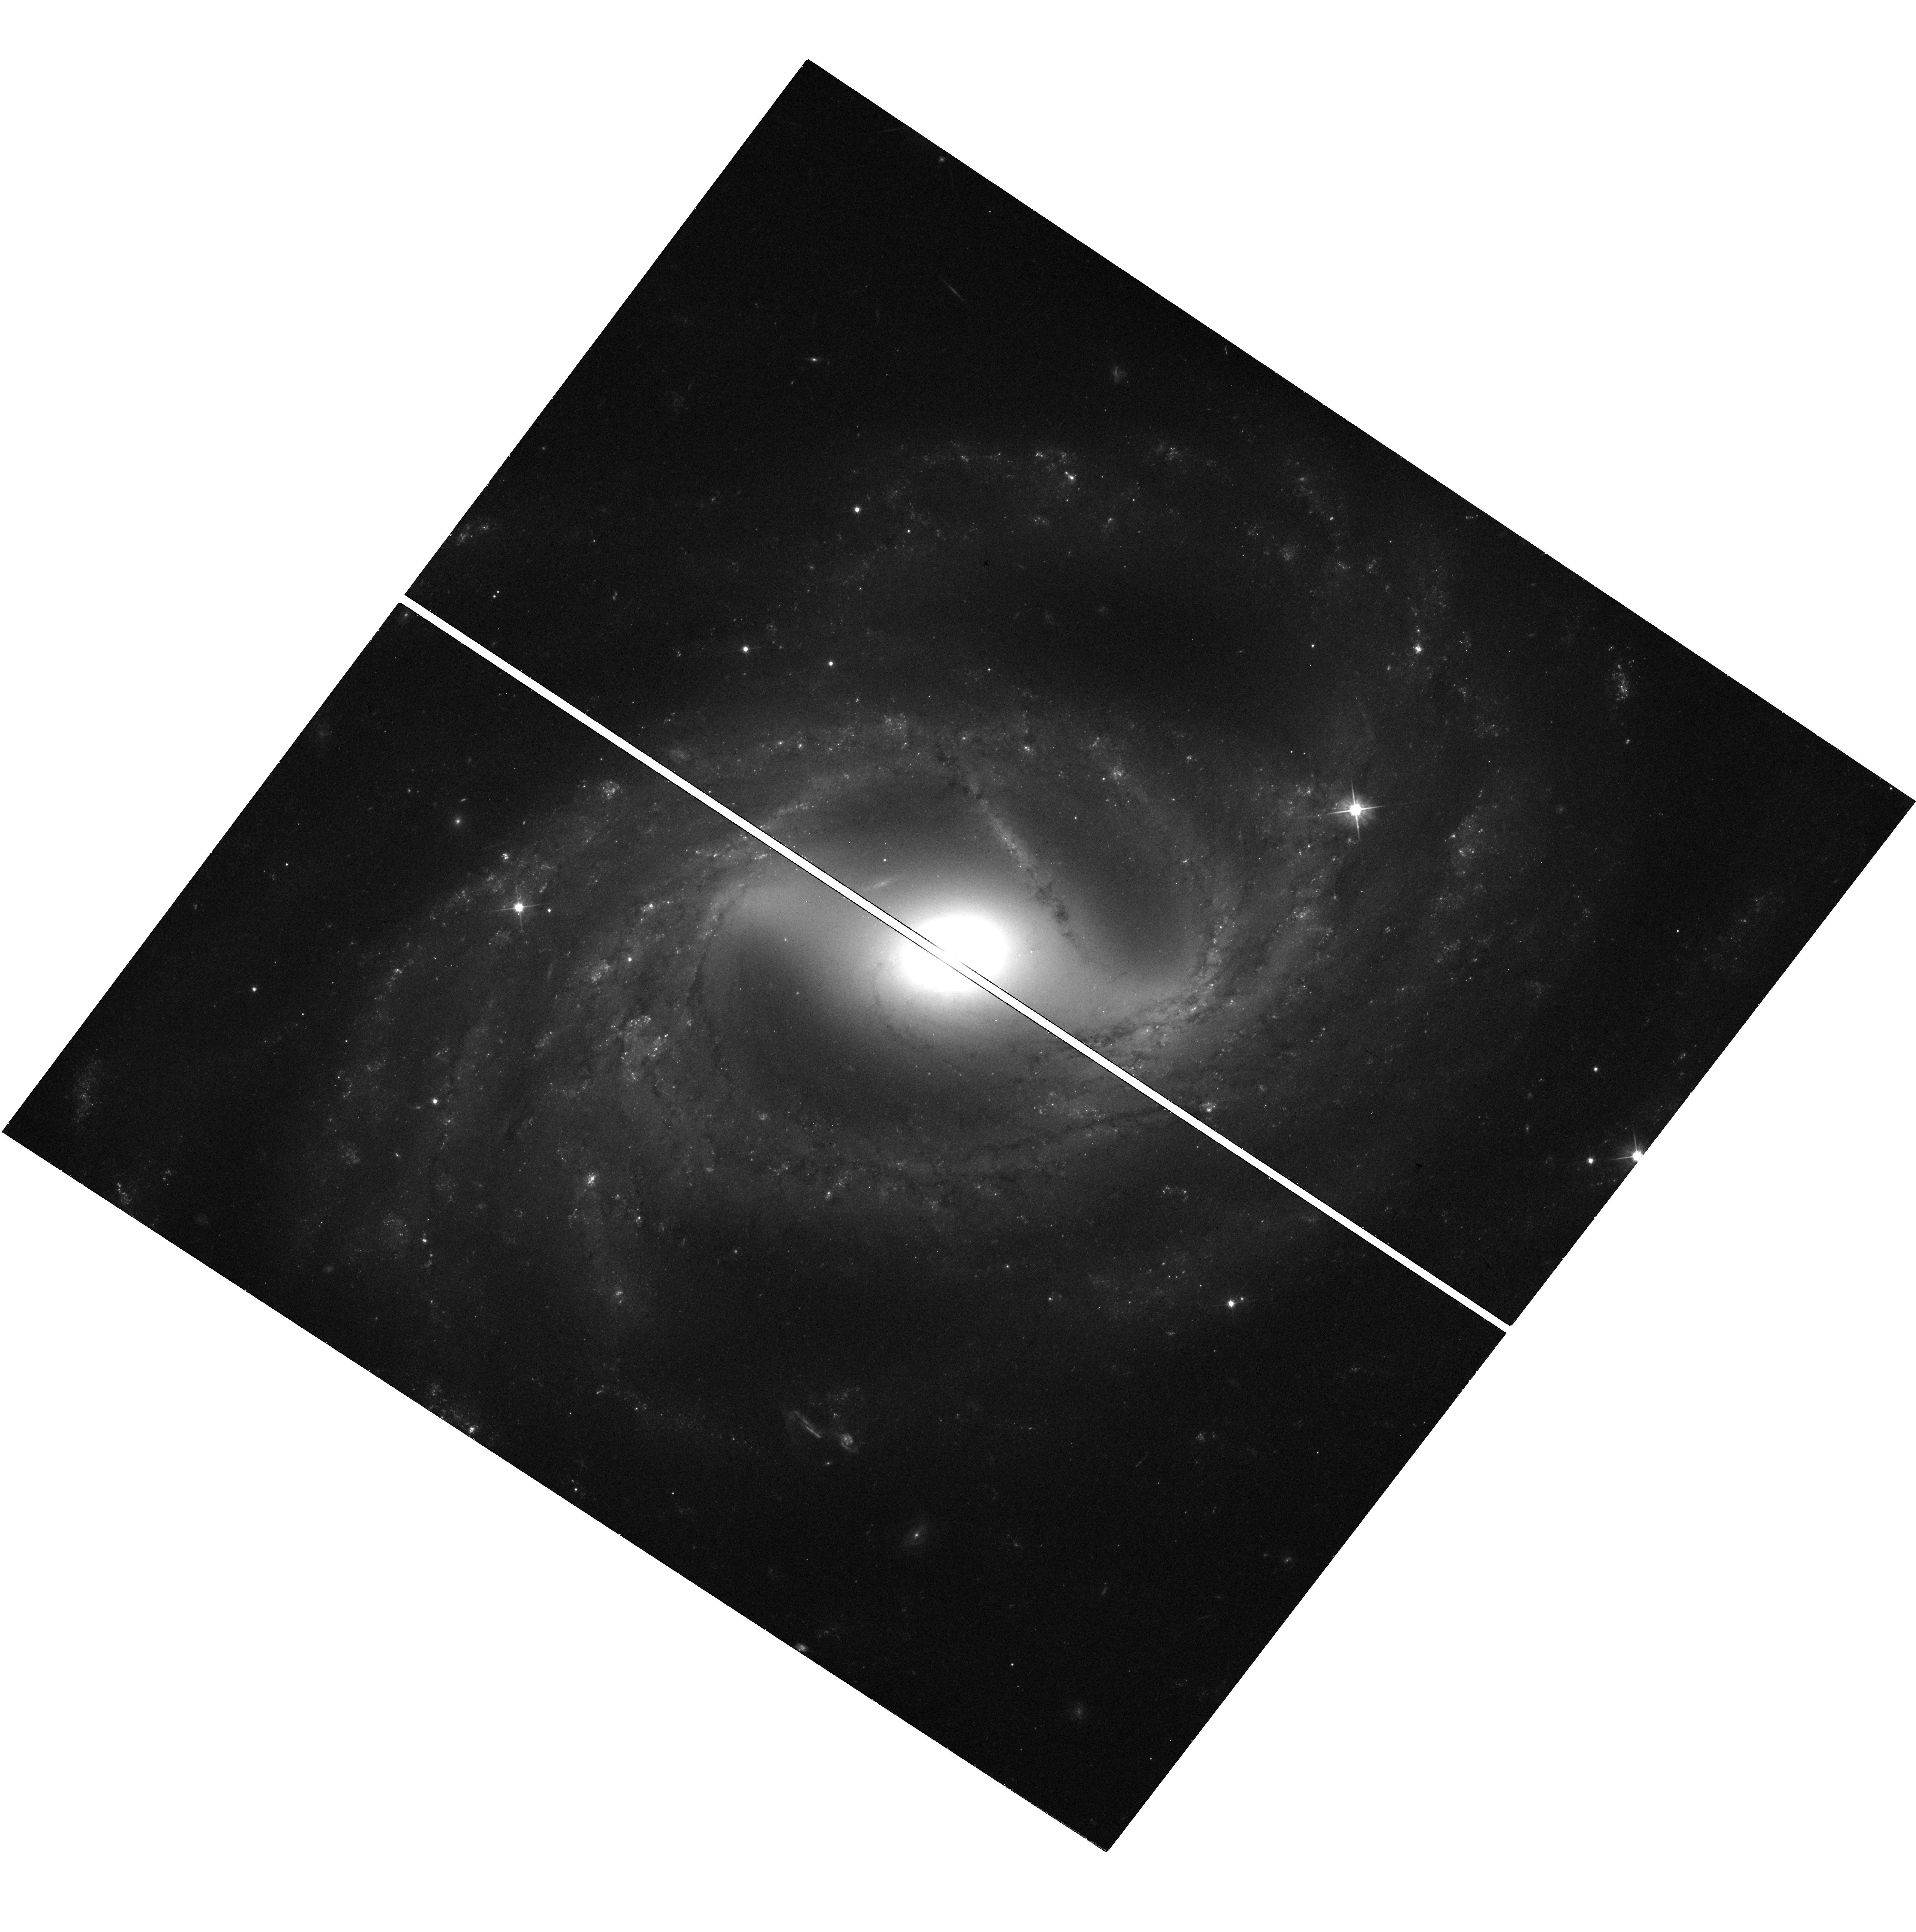
Target: N7329
Instrument: WFC3/UVIS
Filter: F555W
Exposure: 27 min
Observation ID: hst_15640_36_wfc3_uvis_f555w_idxb36

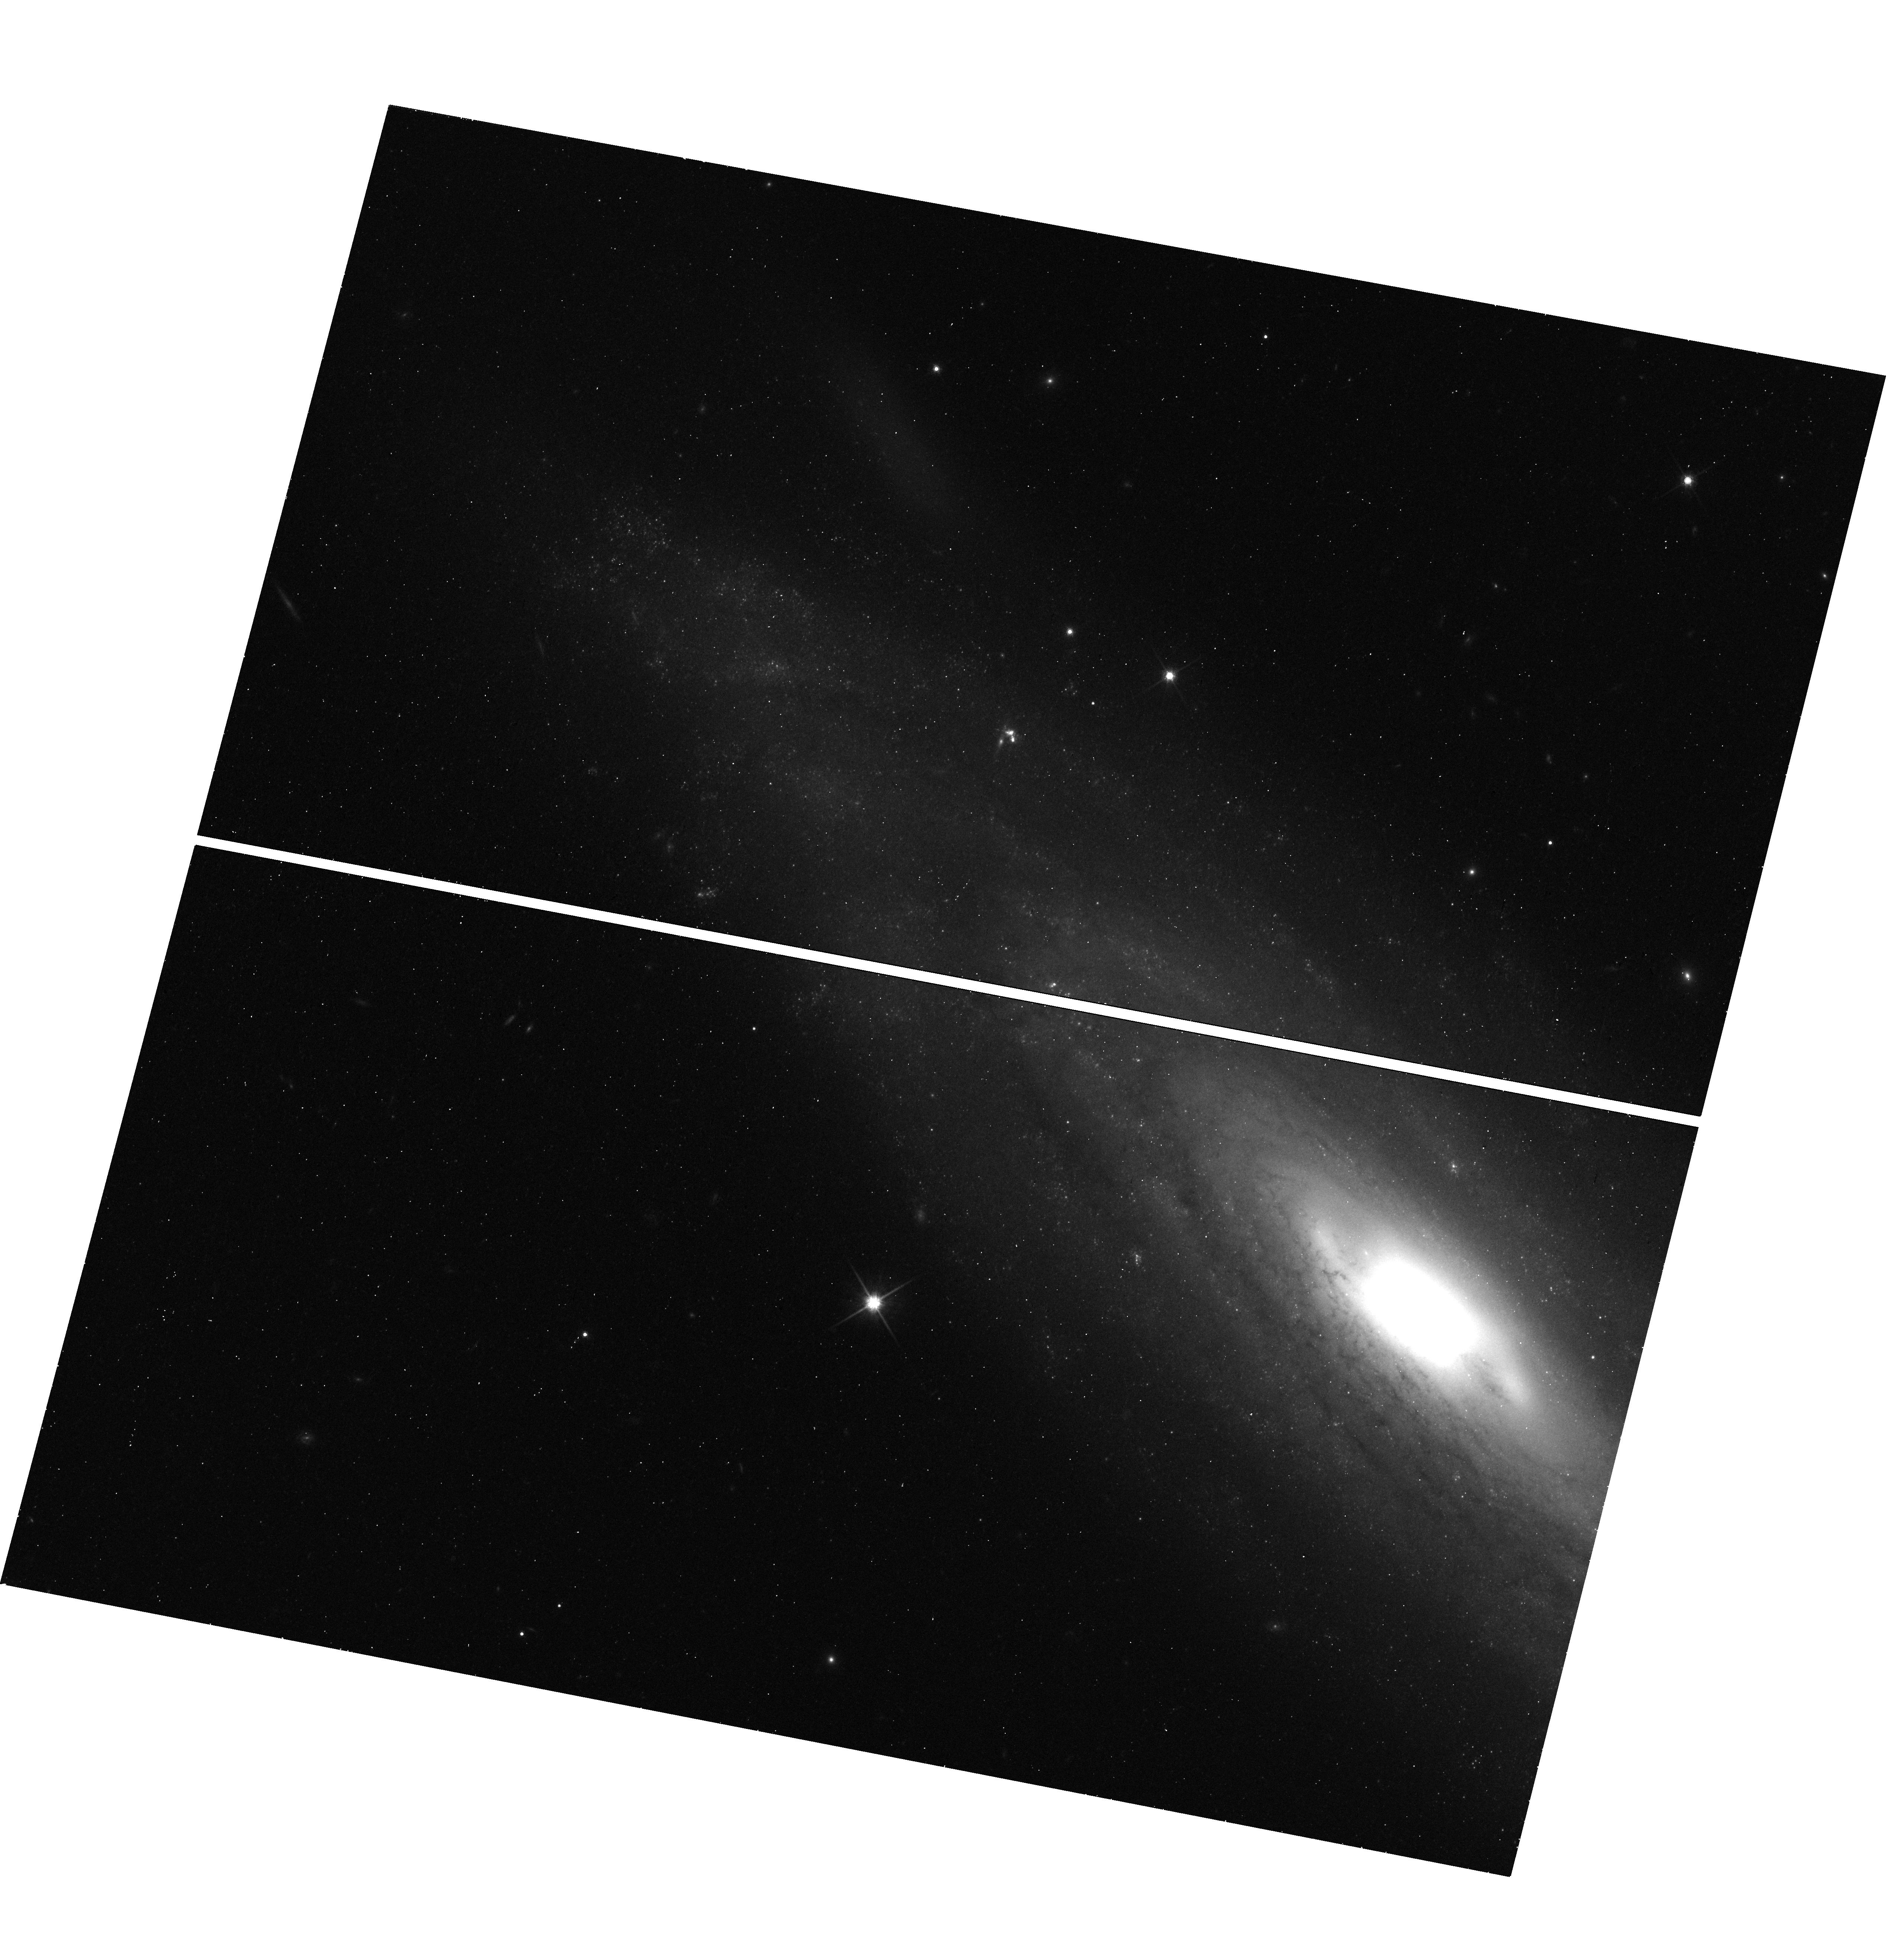
Target: N3254
Instrument: WFC3/UVIS
Filter: F814W
Exposure: 20 min
Observation ID: hst_15640_78_wfc3_uvis_f814w_idxb78

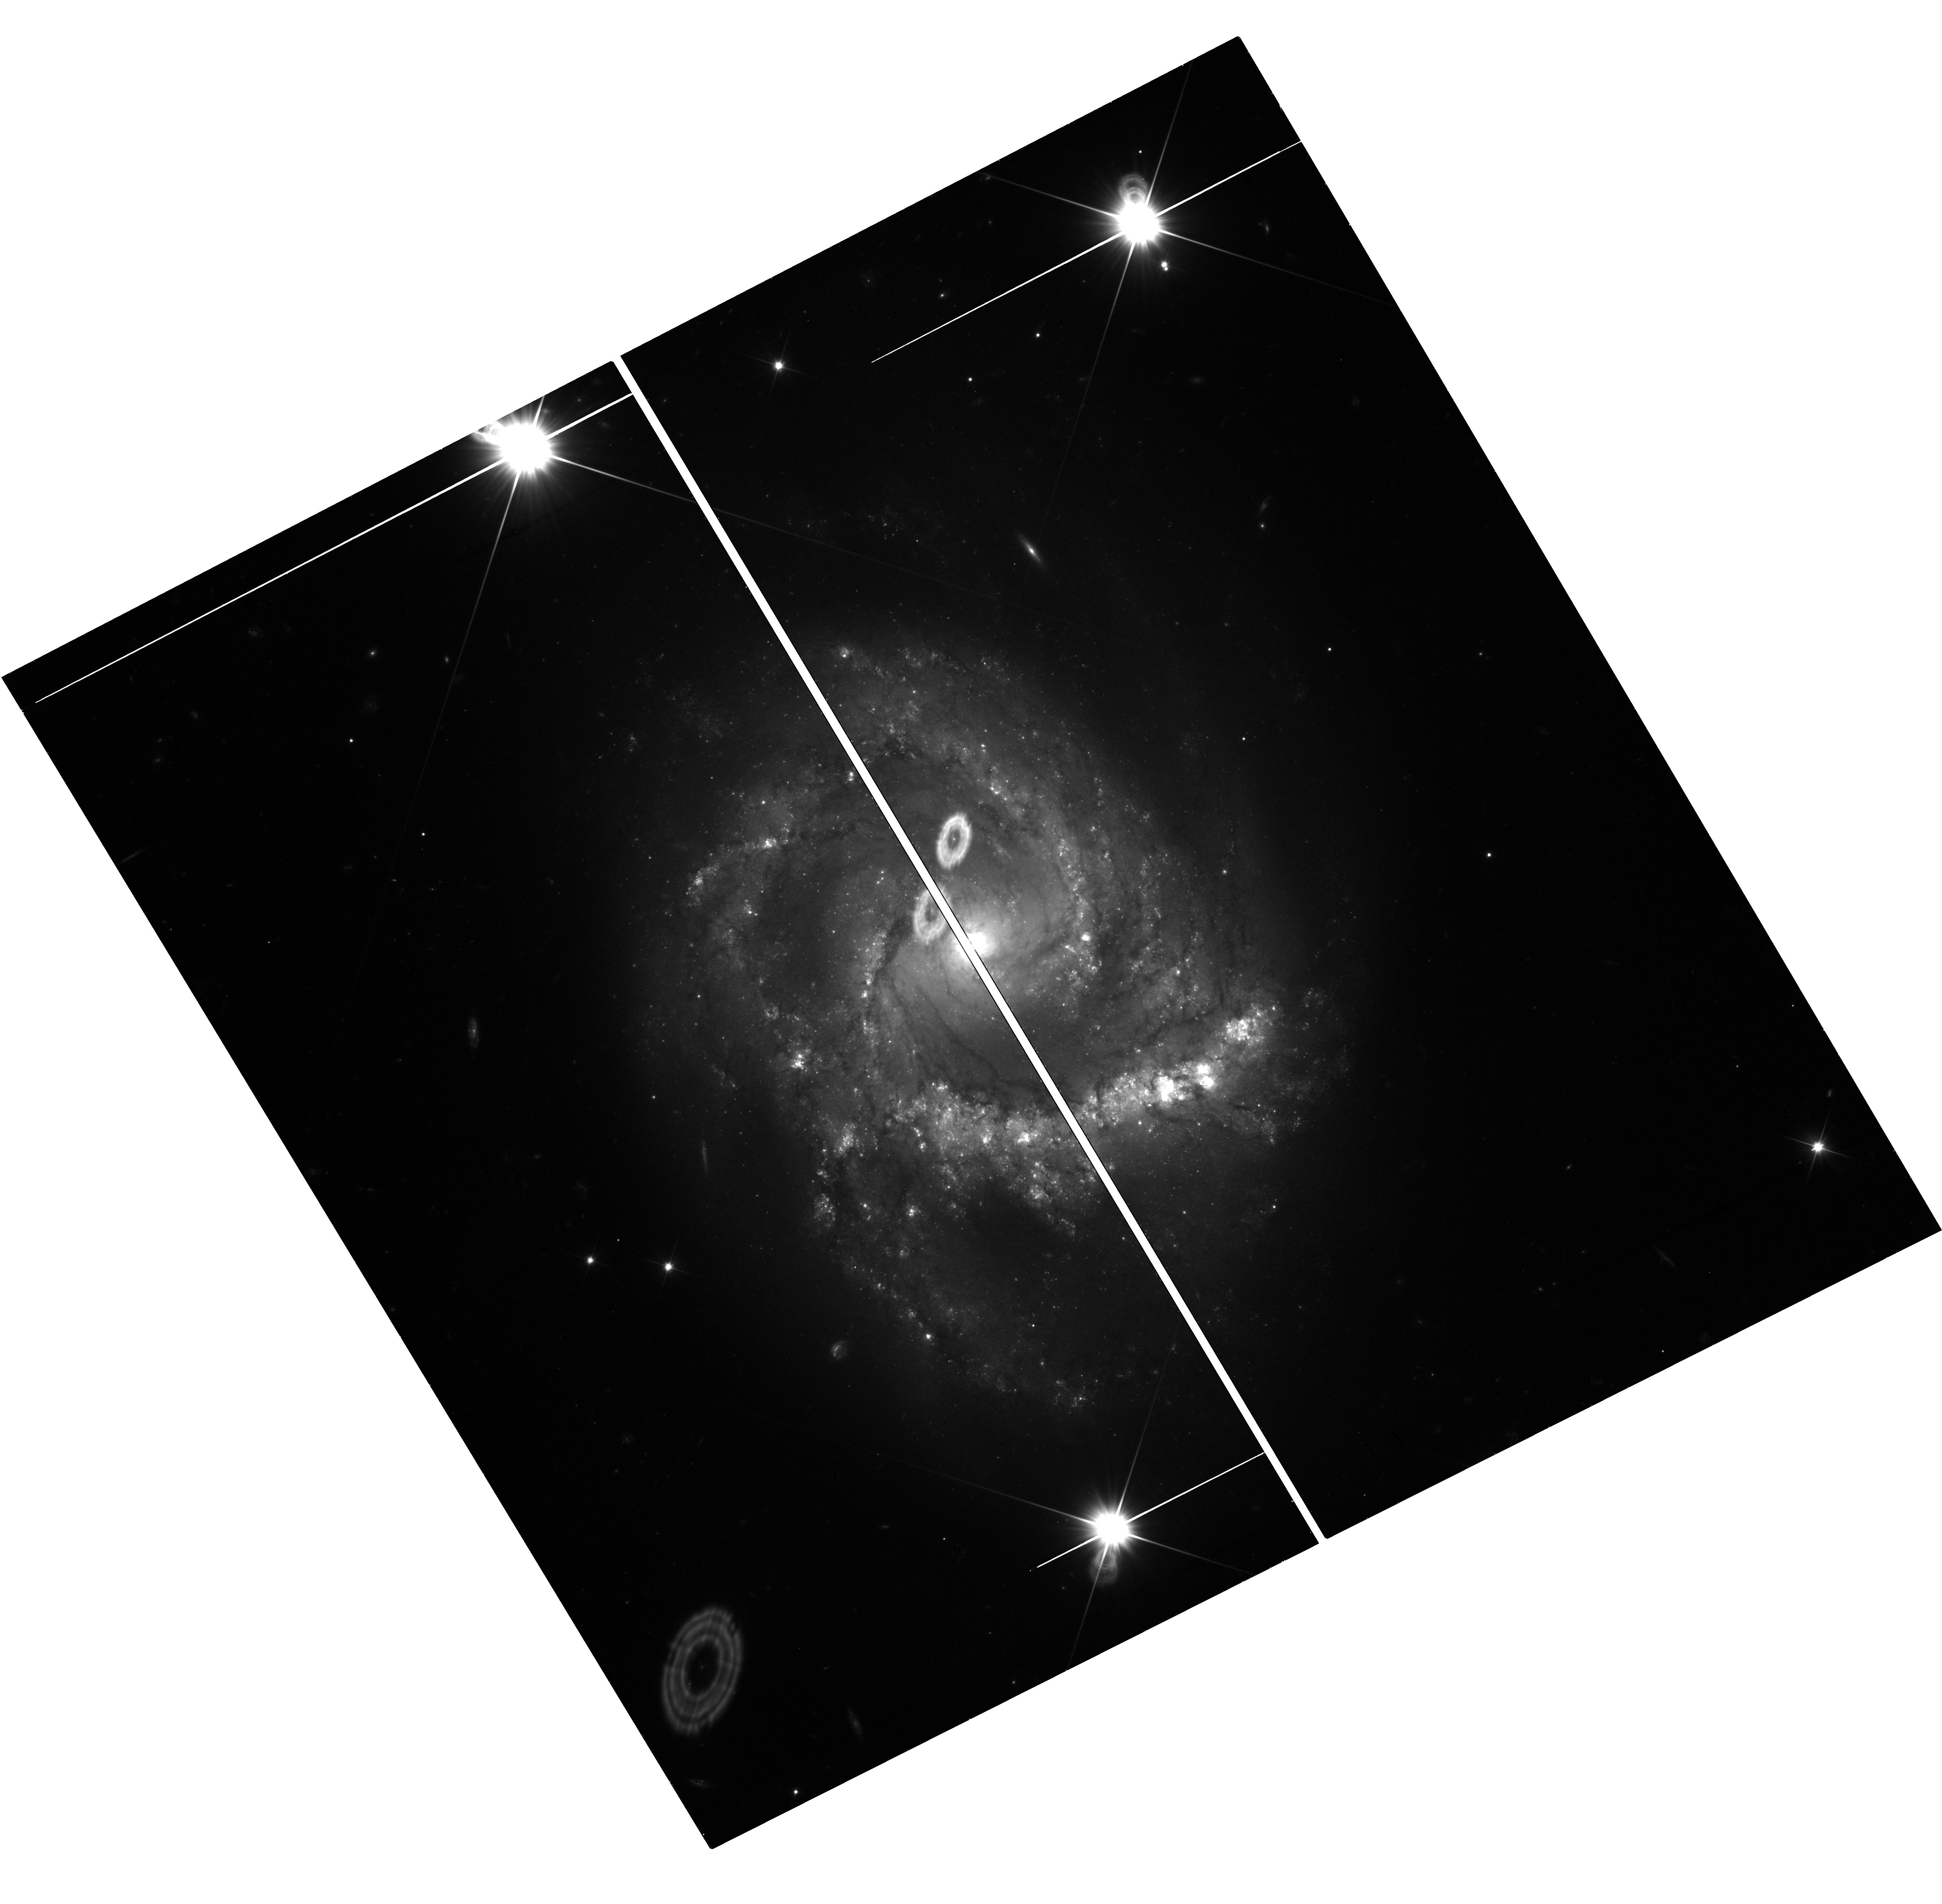
Target: N7678
Instrument: WFC3/UVIS
Filter: F350LP
Exposure: 27 min
Observation ID: hst_15640_46_wfc3_uvis_f350lp_idxb46

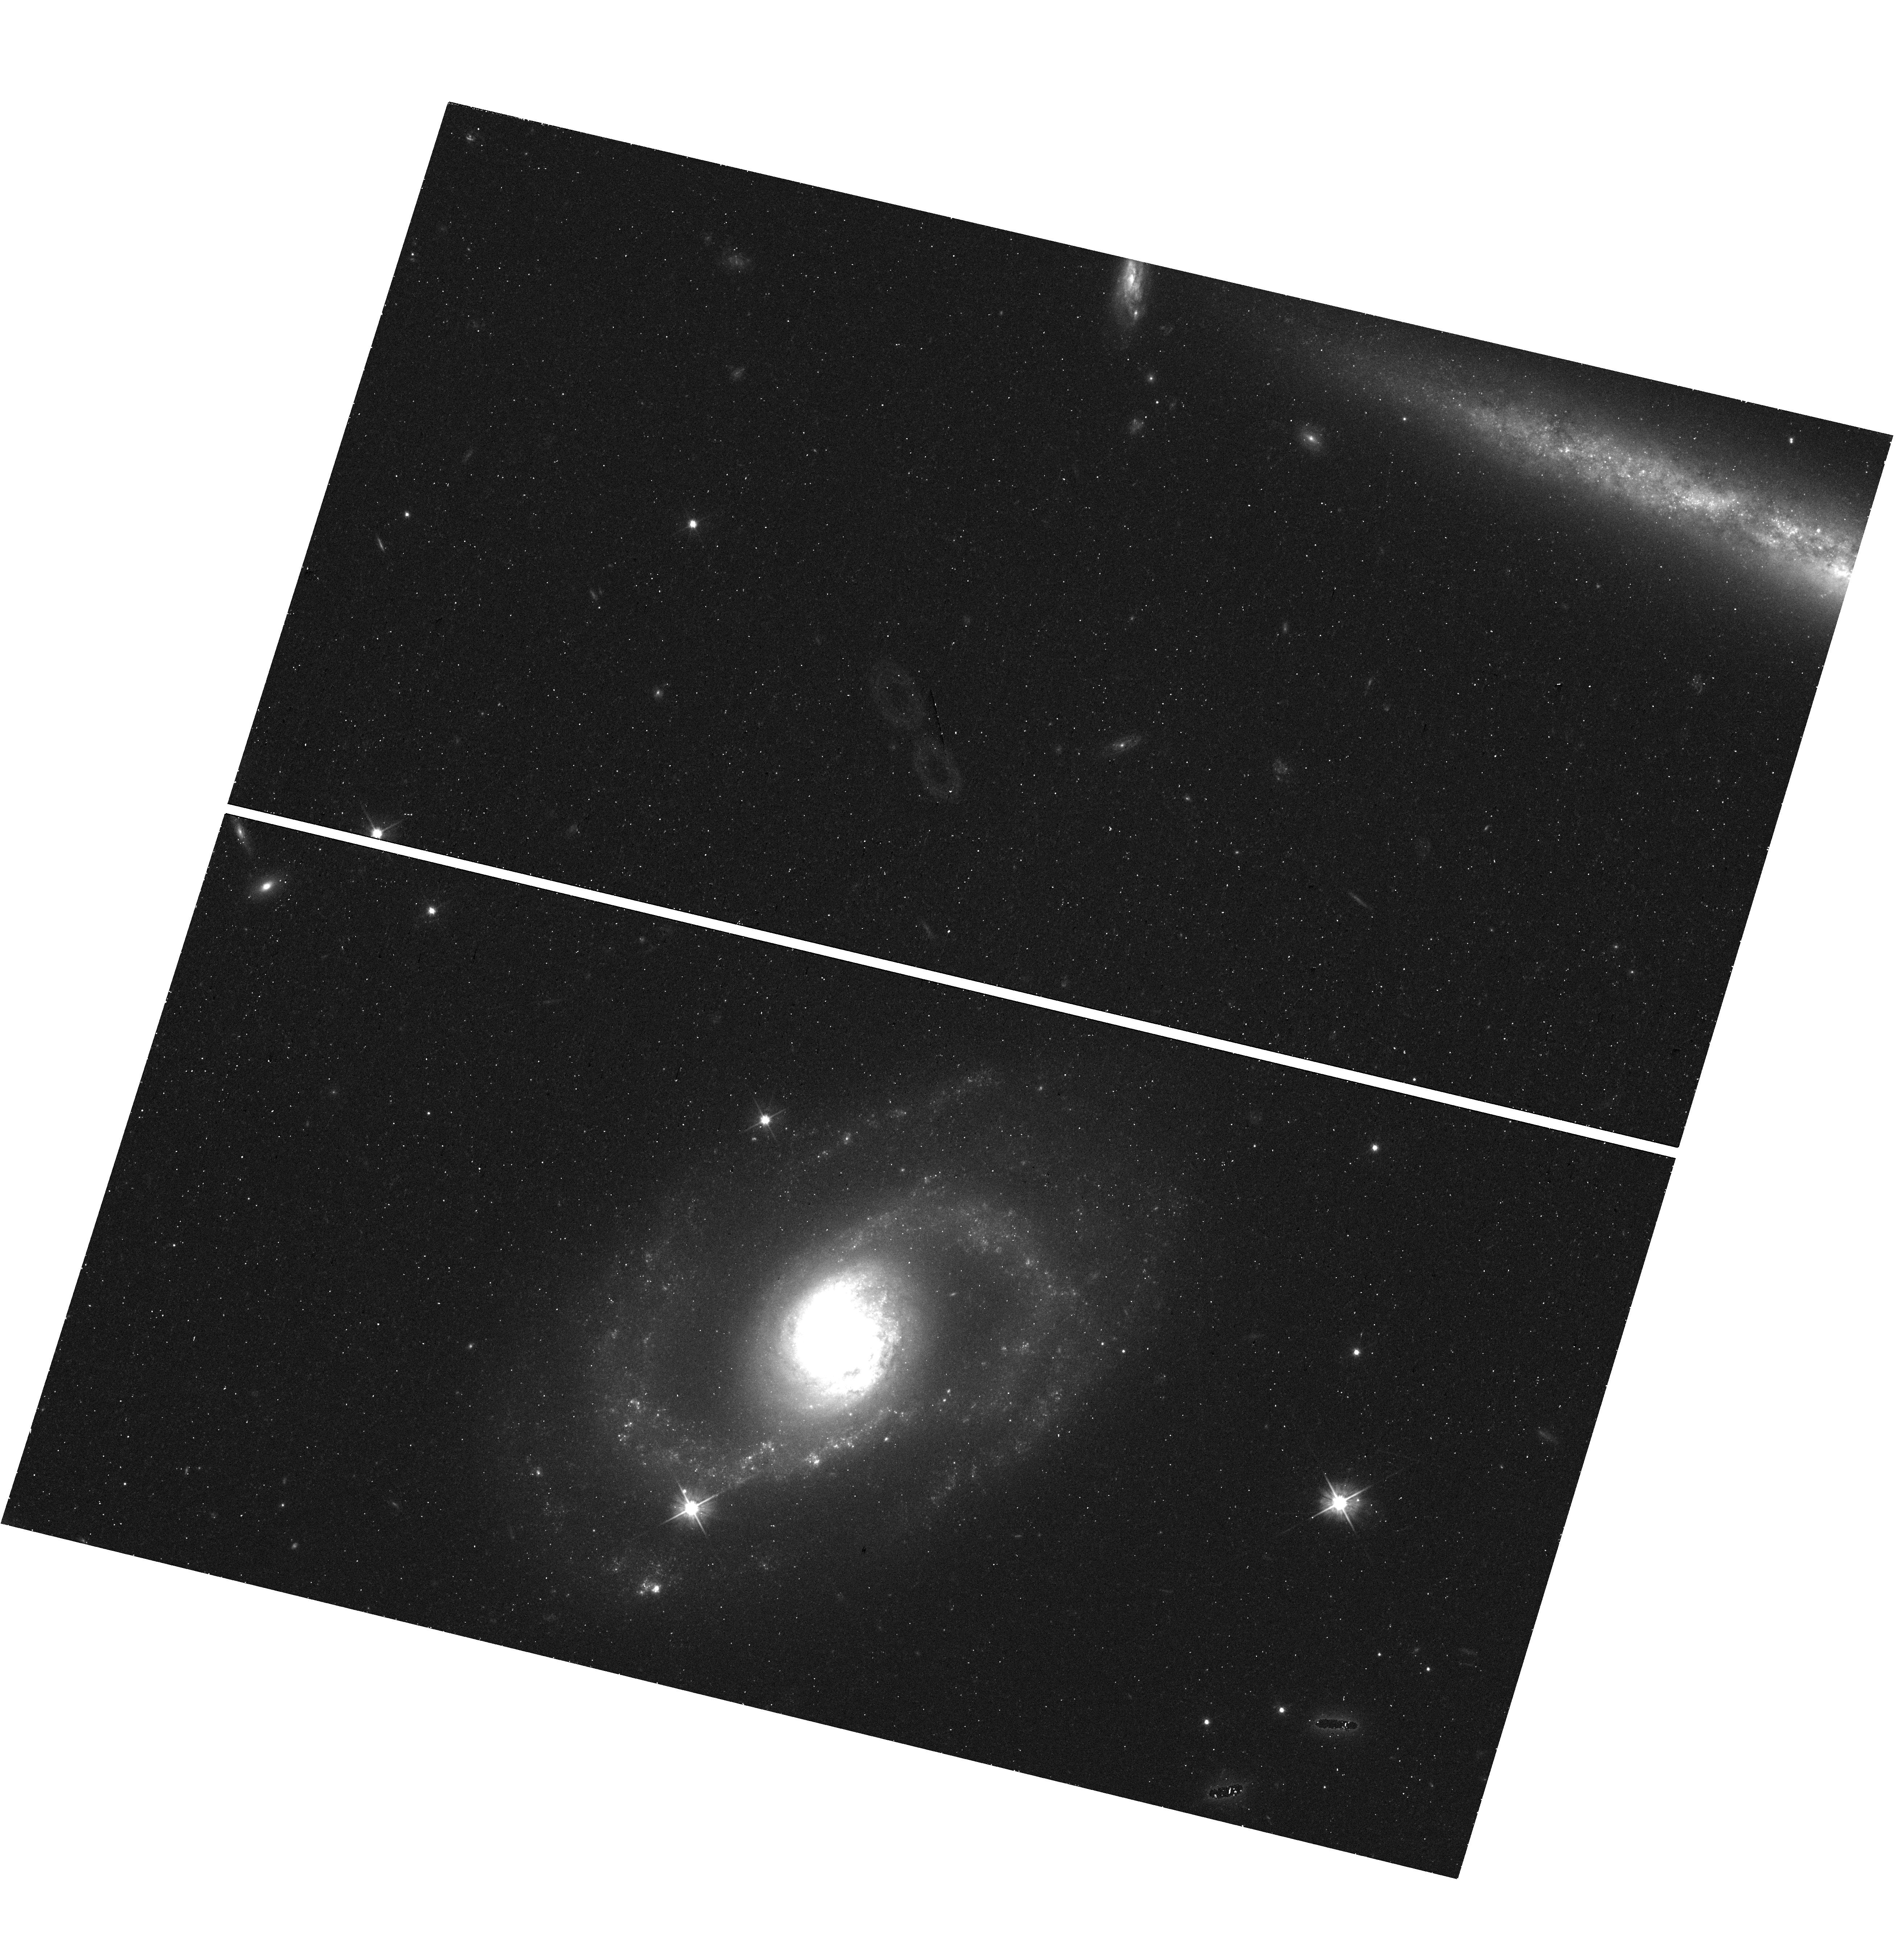
Target: M1337
Instrument: WFC3/UVIS
Filter: F555W
Exposure: 19 min
Observation ID: hst_15640_03_wfc3_uvis_f555w_idxb03

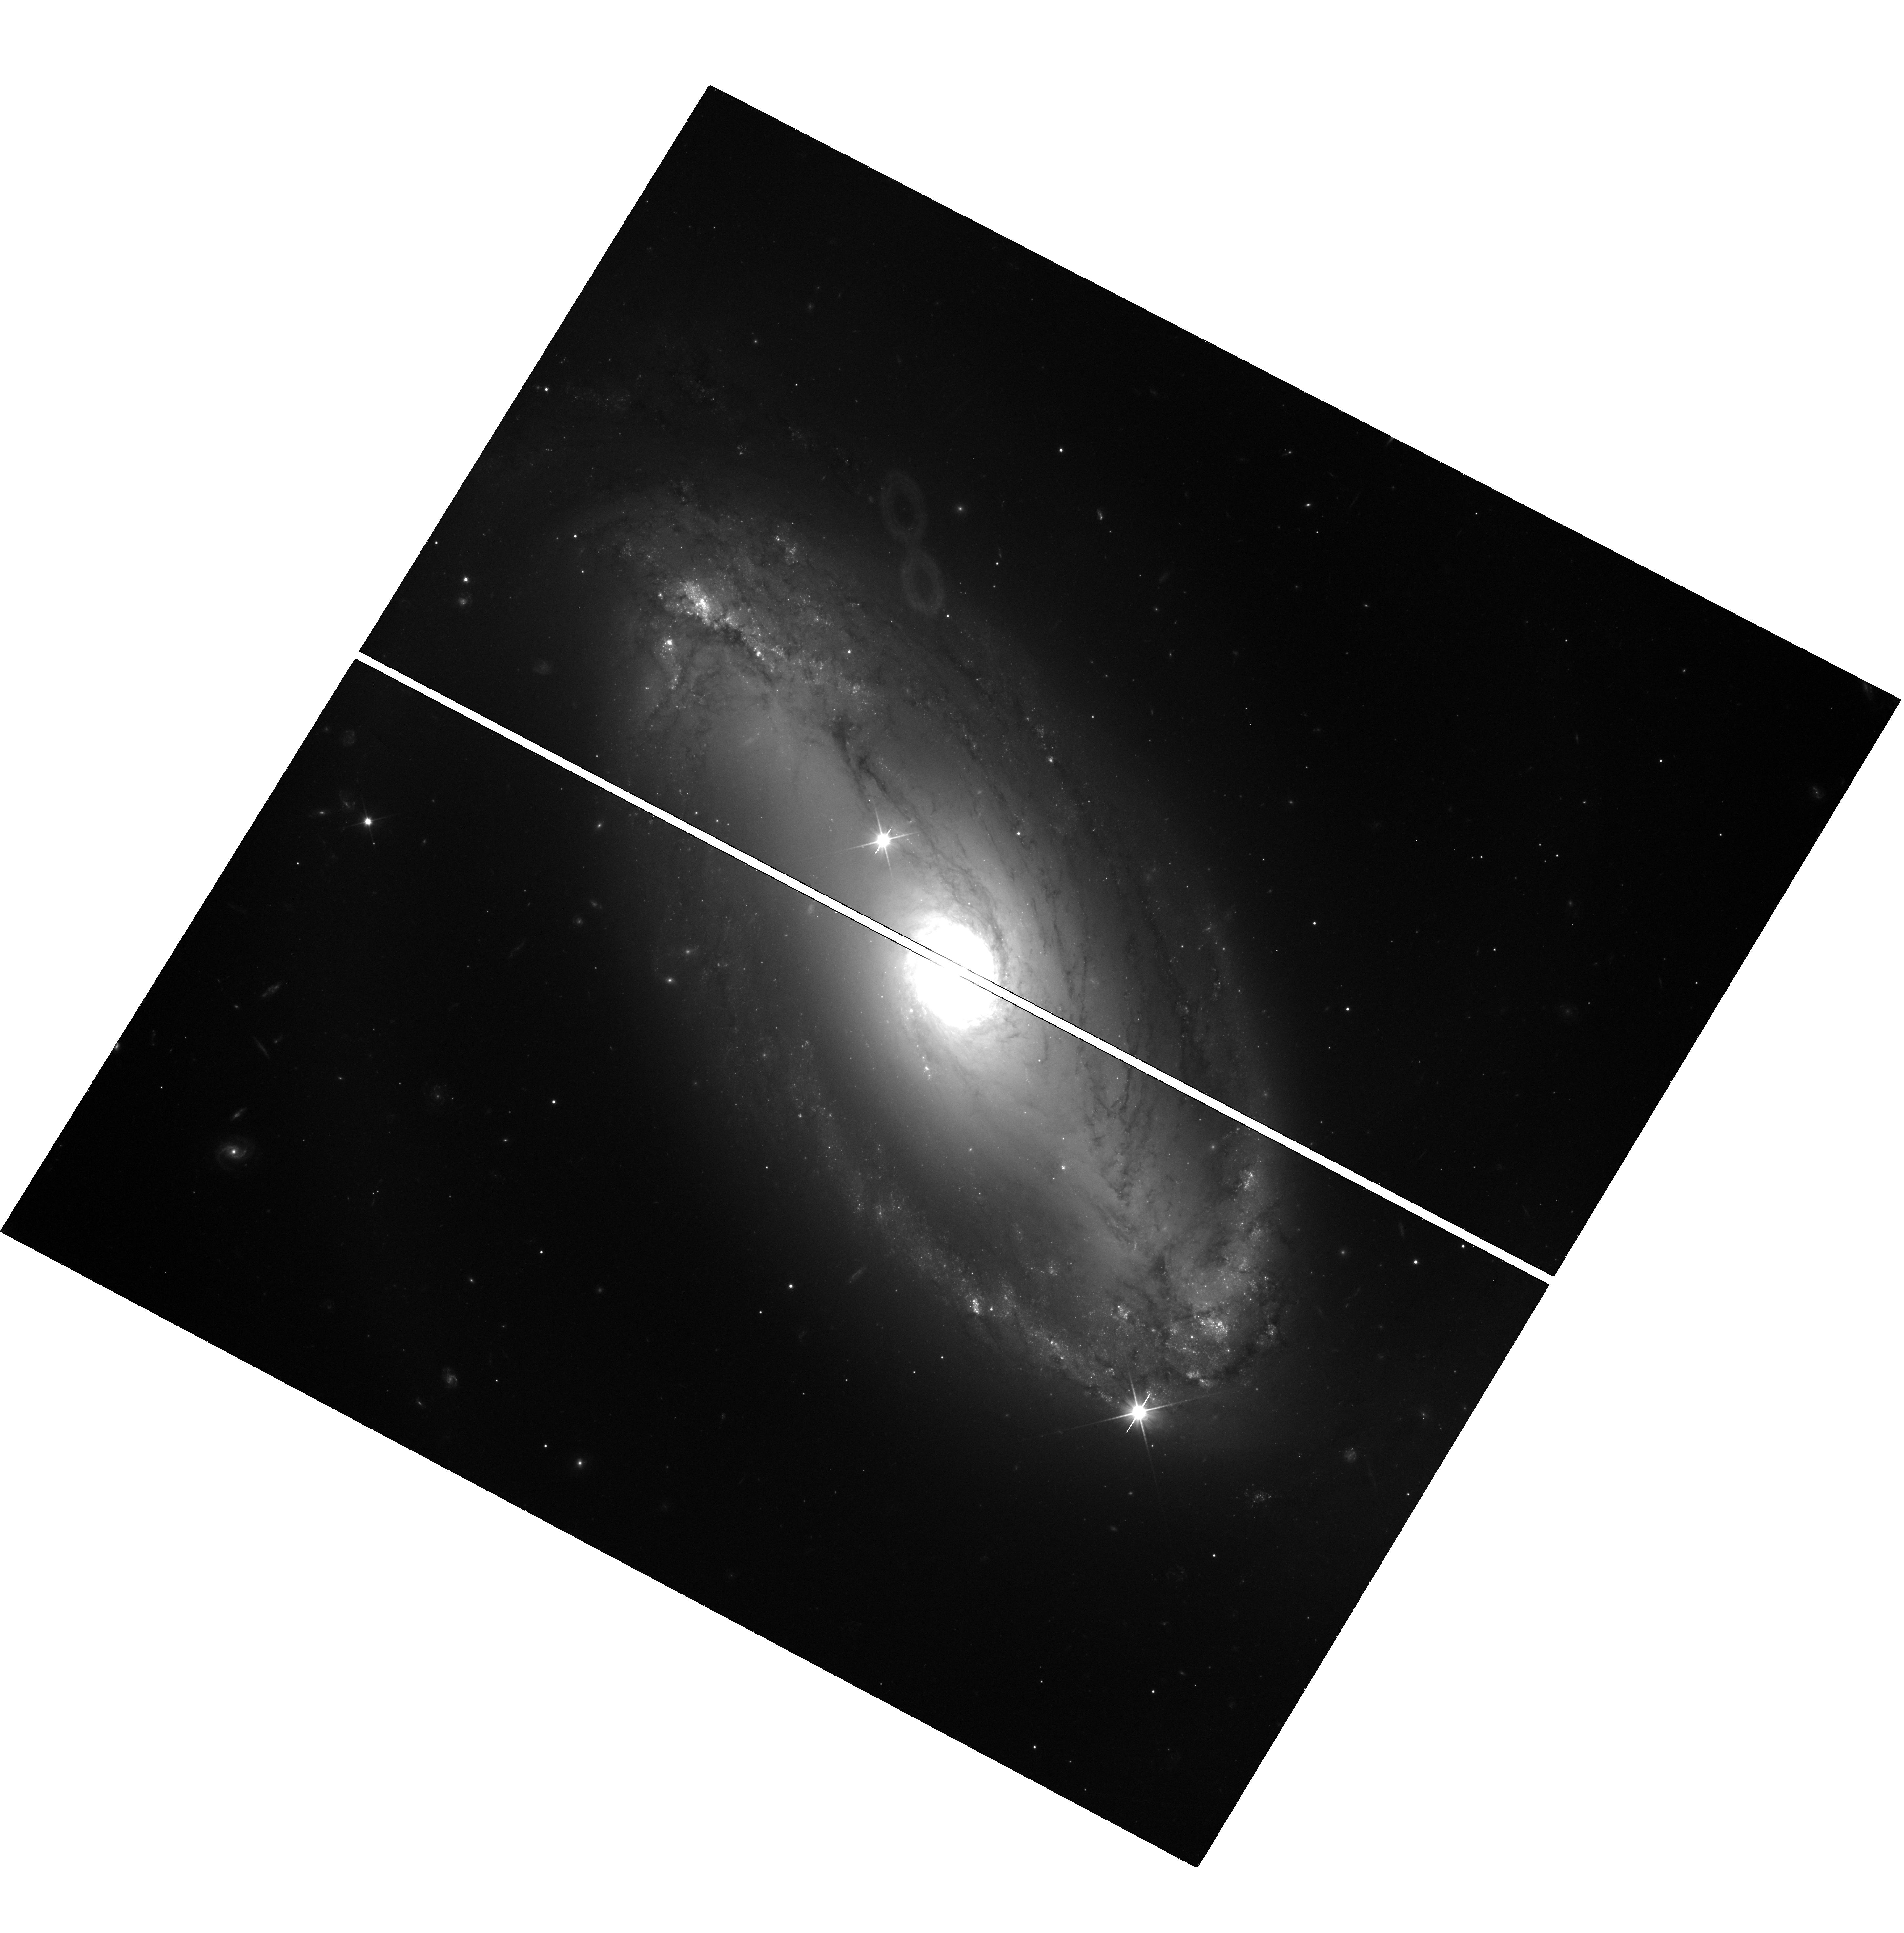
Target: N5728
Instrument: WFC3/UVIS
Filter: F350LP
Exposure: 26 min
Observation ID: hst_15640_24_wfc3_uvis_f350lp_idxb24

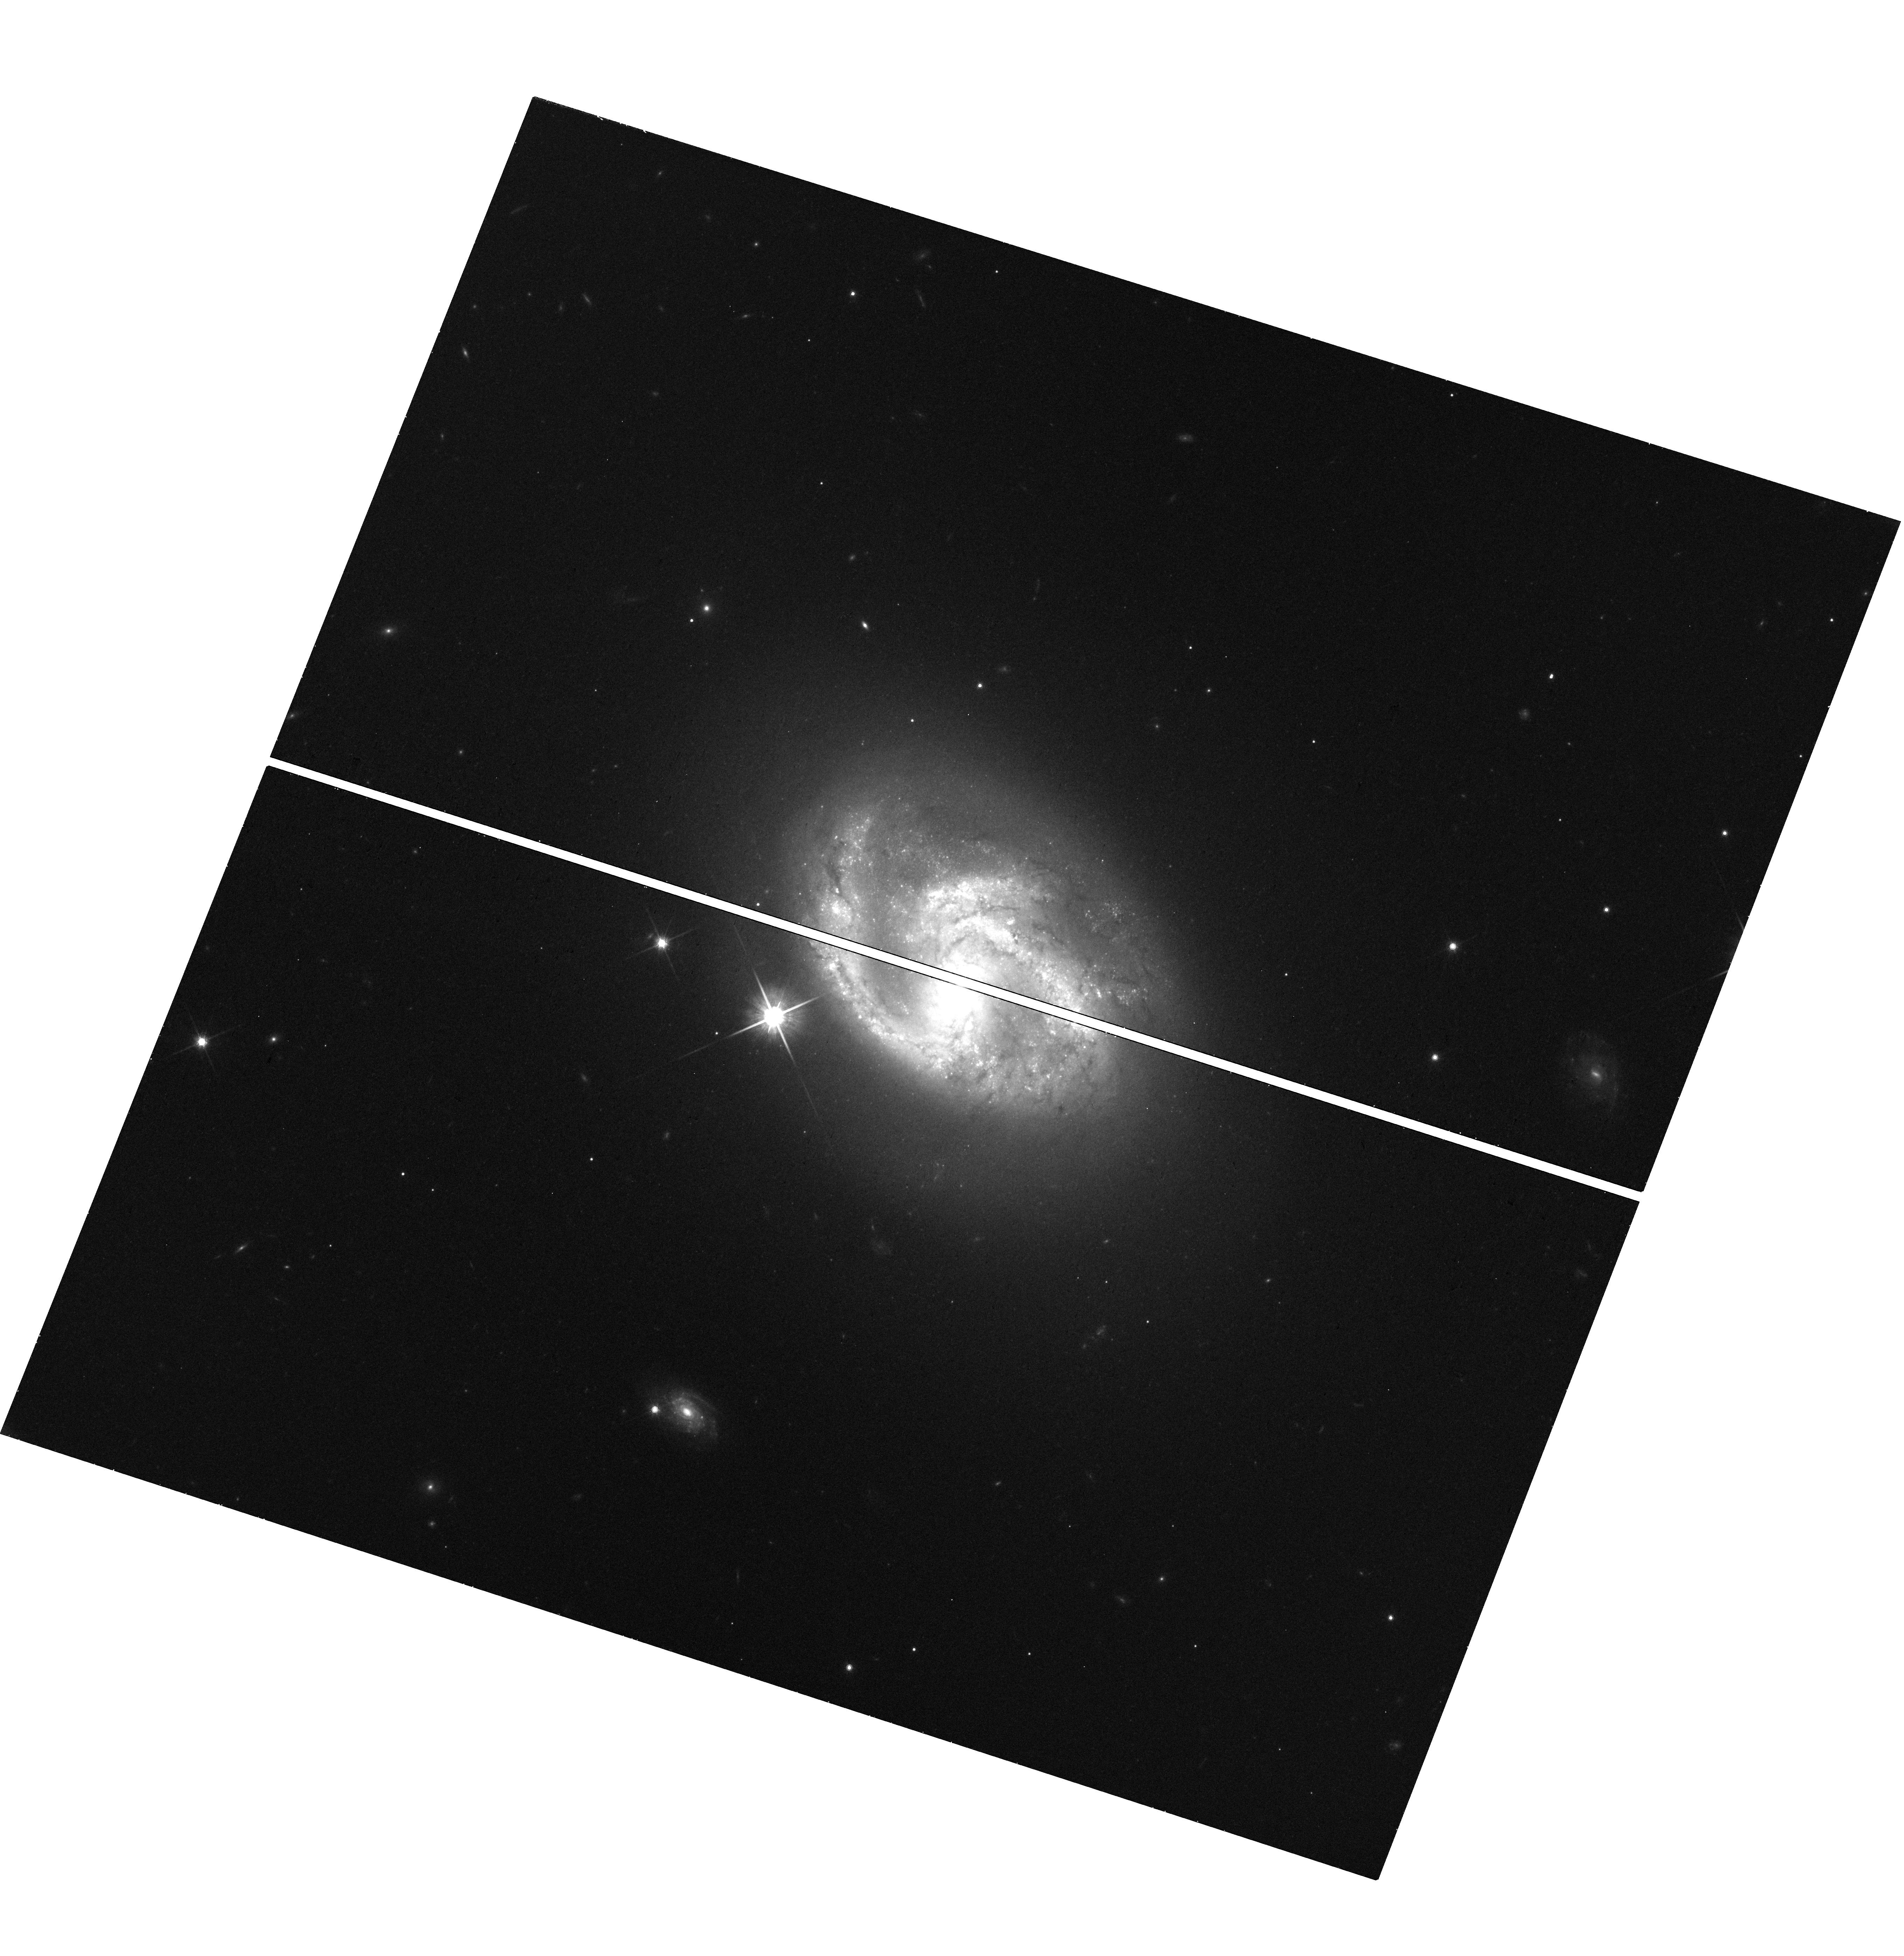
Target: N4680
Instrument: WFC3/UVIS
Filter: F814W
Exposure: 26 min
Observation ID: hst_15640_19_wfc3_uvis_f814w_idxb19

The Search for New Physics Amid the Hubble Constant Tension (PI: Riess, Adam)

Improved measurements of the Hubble constant demonstrate that the Universe is expanding at present about 9% faster than expected from the LambdaCDM model calibrated to the early Universe, with a significance approaching 4 sigma. The higher, local value has been confirmed by 5 independent, geometric calibrations of Cepheids, now including Gaia DR2 parallaxes. Cepheid relative distances have been confirmed by those from TRGB and Miras. At the other end, the low expected value of H_0 predicted from the early Universe is corroborated by independent measurements of the CMB or Omega_B with BAO data. This "H_0 Tension'', as it is widely known, offers the exciting and best opportunity in decades of discovering new fundamental physics such as exotic dark energy, a new relativistic particle, dark matter-radiation interactions or a small curvature, each producing a different-sized shift. Pinpointing the cause of the tension requires continued focus on precision and accuracy in the local measurements. After Gaia, the small number of SNe Ia calibrated with Cepheids will dominate the final error. A modest tweak in the observing strategy can provide a 50%-70% boost in the volume and sample reachable by Cepheids. We propose a two-in-one program to achieve a dual purpose: to extend the range of Cepheid measurements to increase the sample of Cepheid/SN Ia hosts and the precision of H_0, opening a path to reach 1%, while simultaneously confirming the tension with a simpler route that is independent of SNe Ia, the only part of the distance ladder without independent corroboration. On the cusp of a possible breakthrough, an investment is needed to pinpoint the cause of the tension.